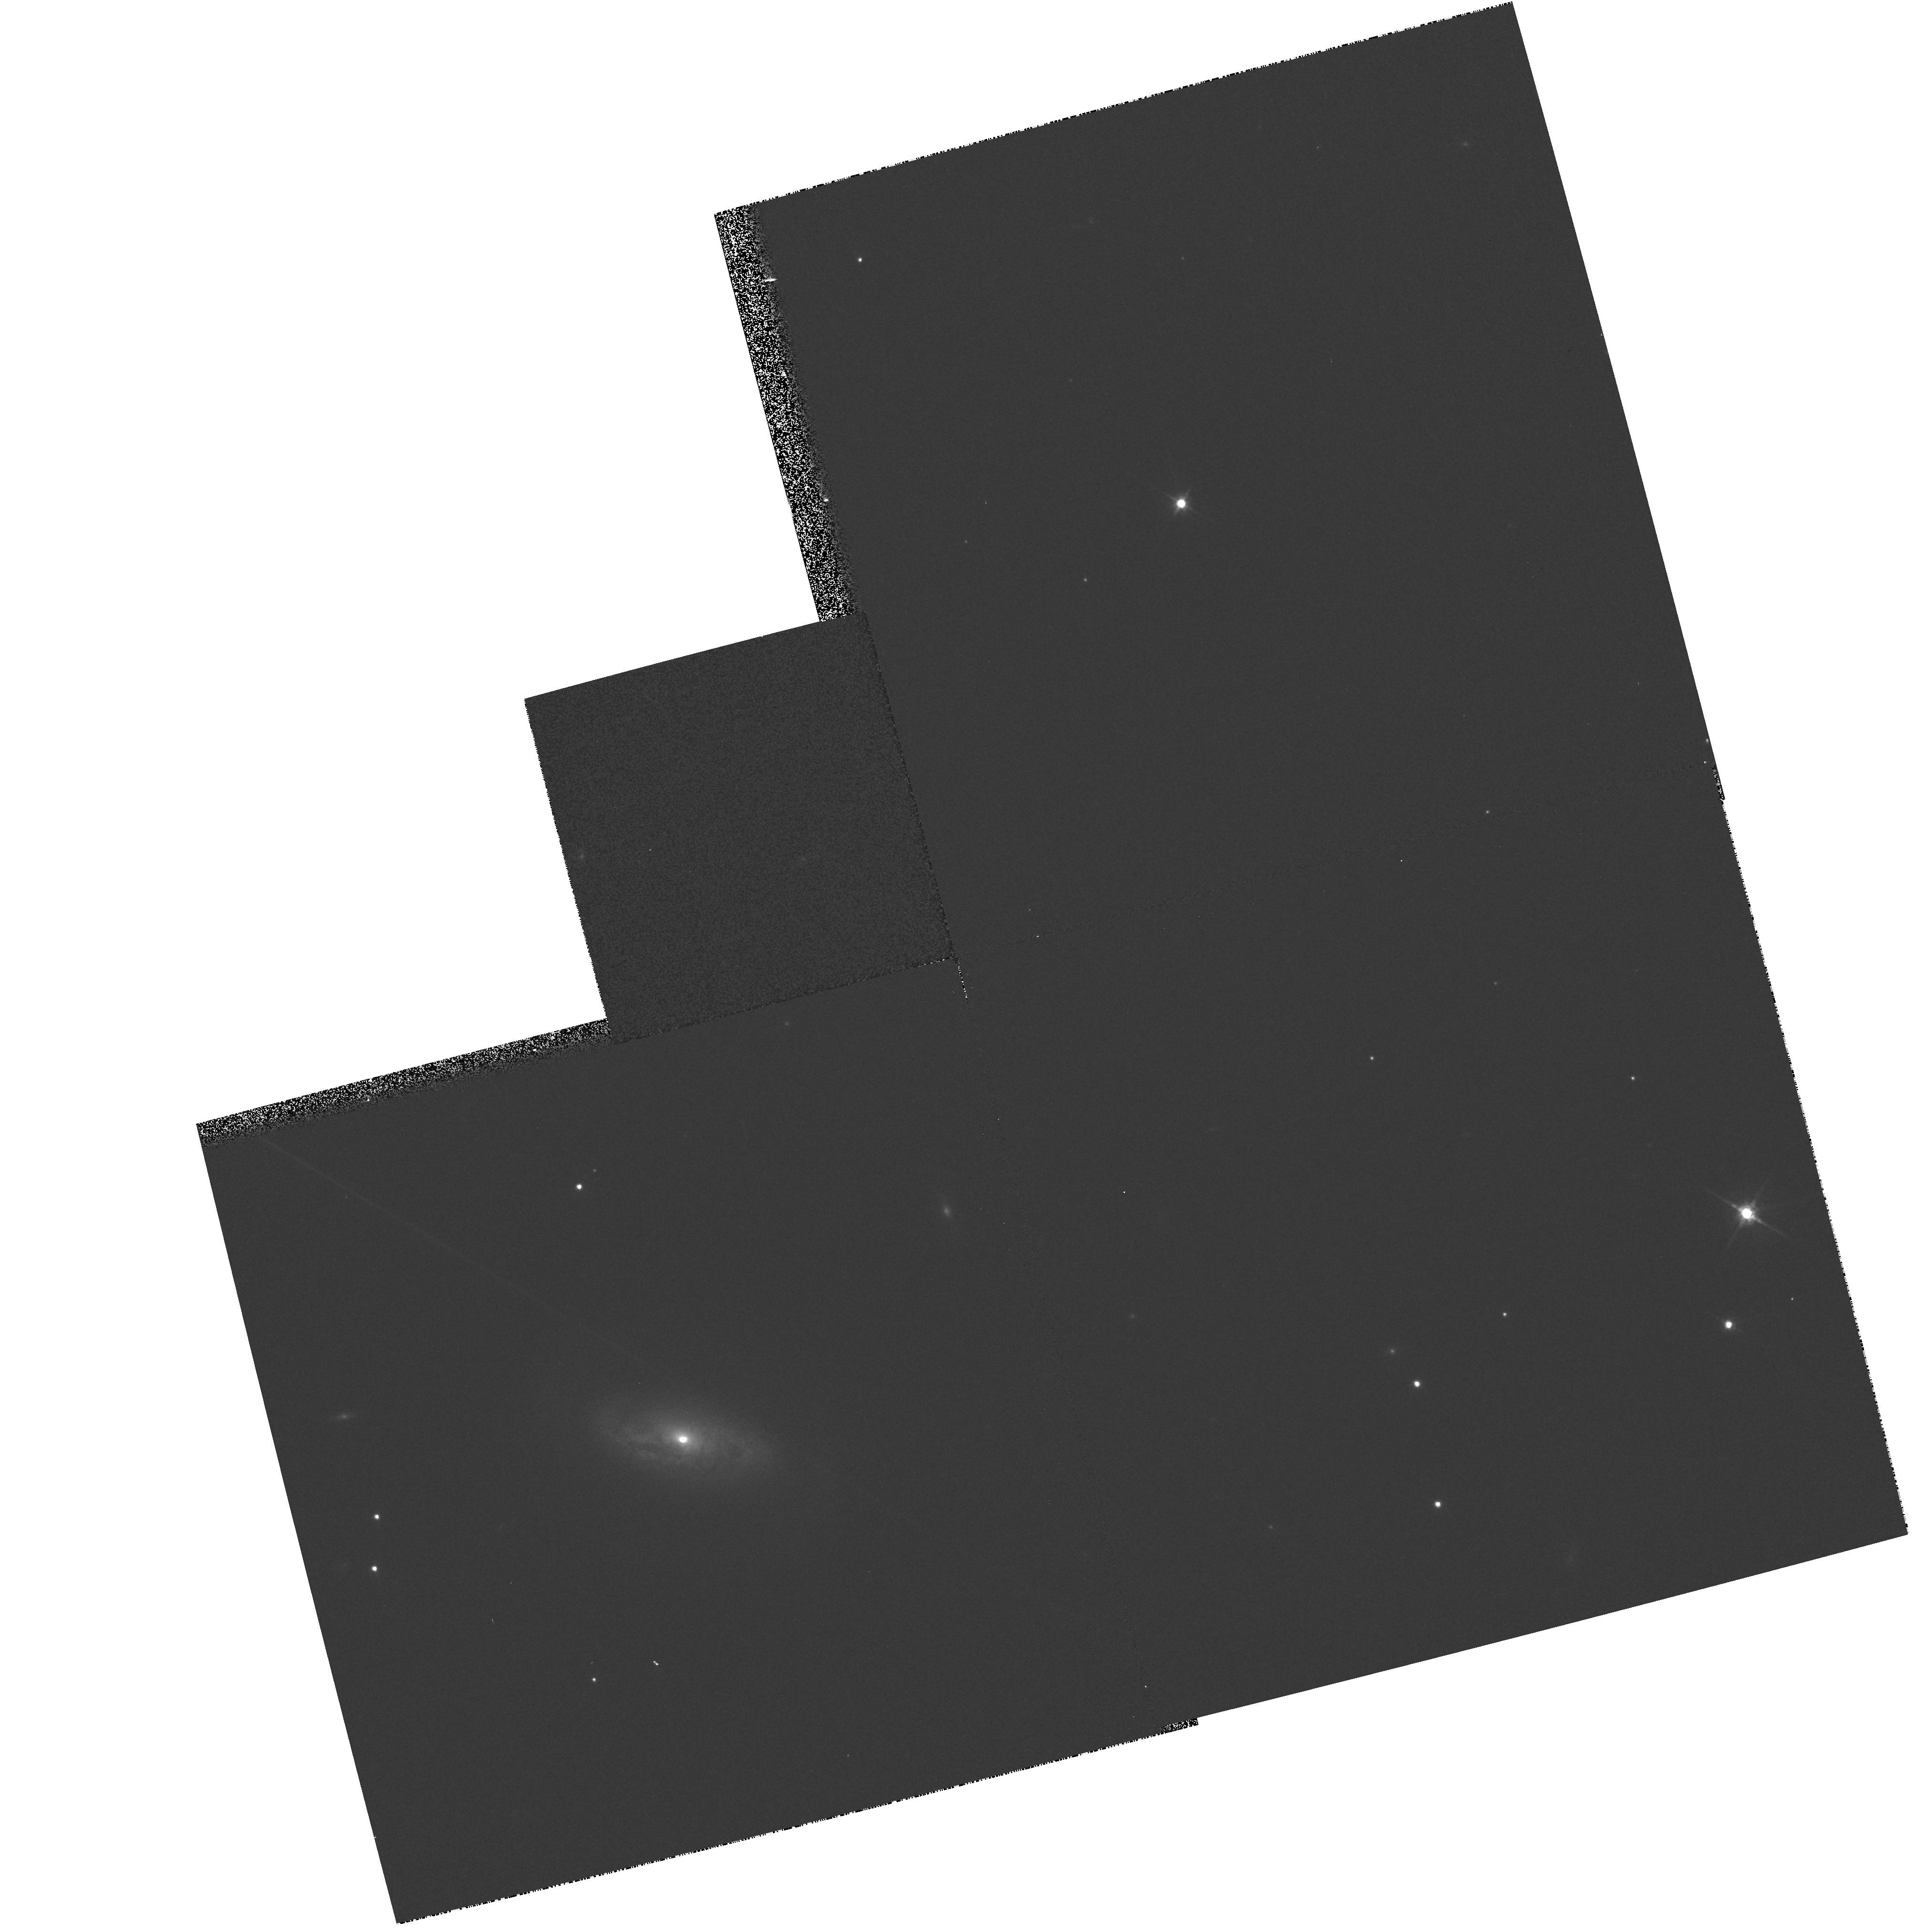
Target: NGC449. Instrument: WFPC2/PC. Filter: F814W. Exposure: 2 min. Observation ID: hst_7278_06_wfpc2_pc_f814w_u54v06

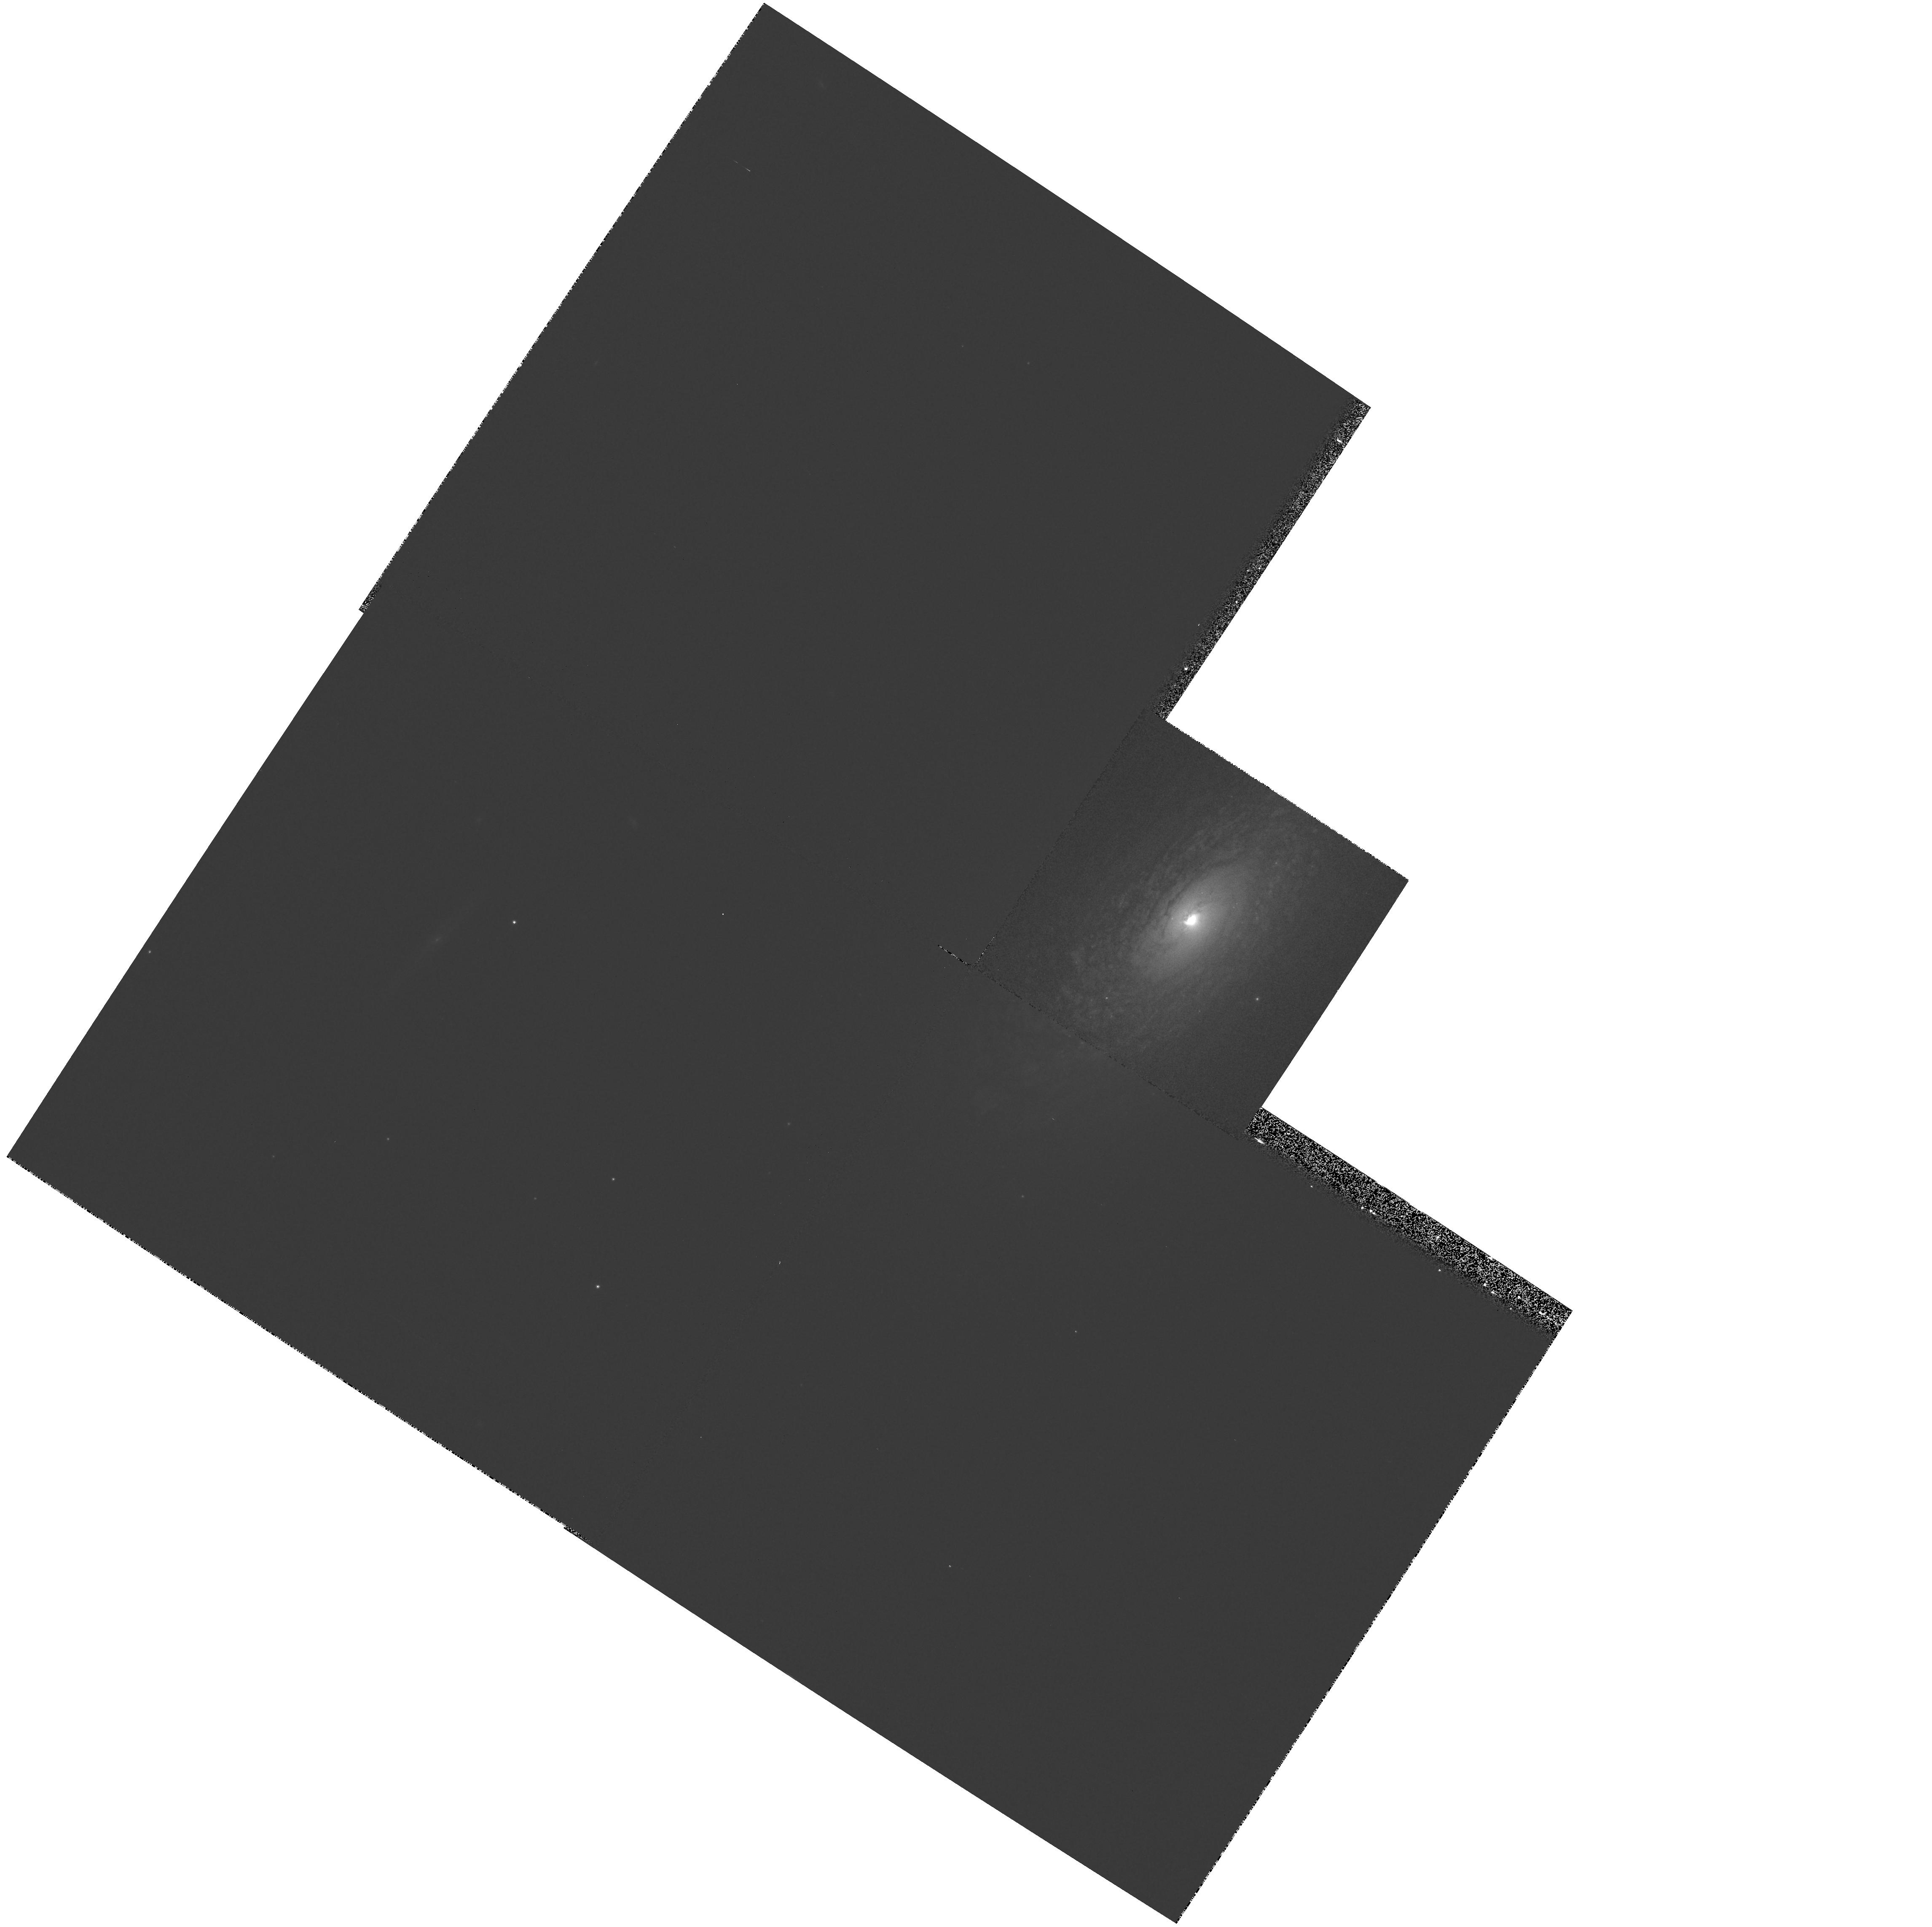
Target: NGC2639. Instrument: WFPC2/PC. Filter: F547M. Exposure: 5 min. Observation ID: hst_7278_02_wfpc2_pc_f547m_u54v02

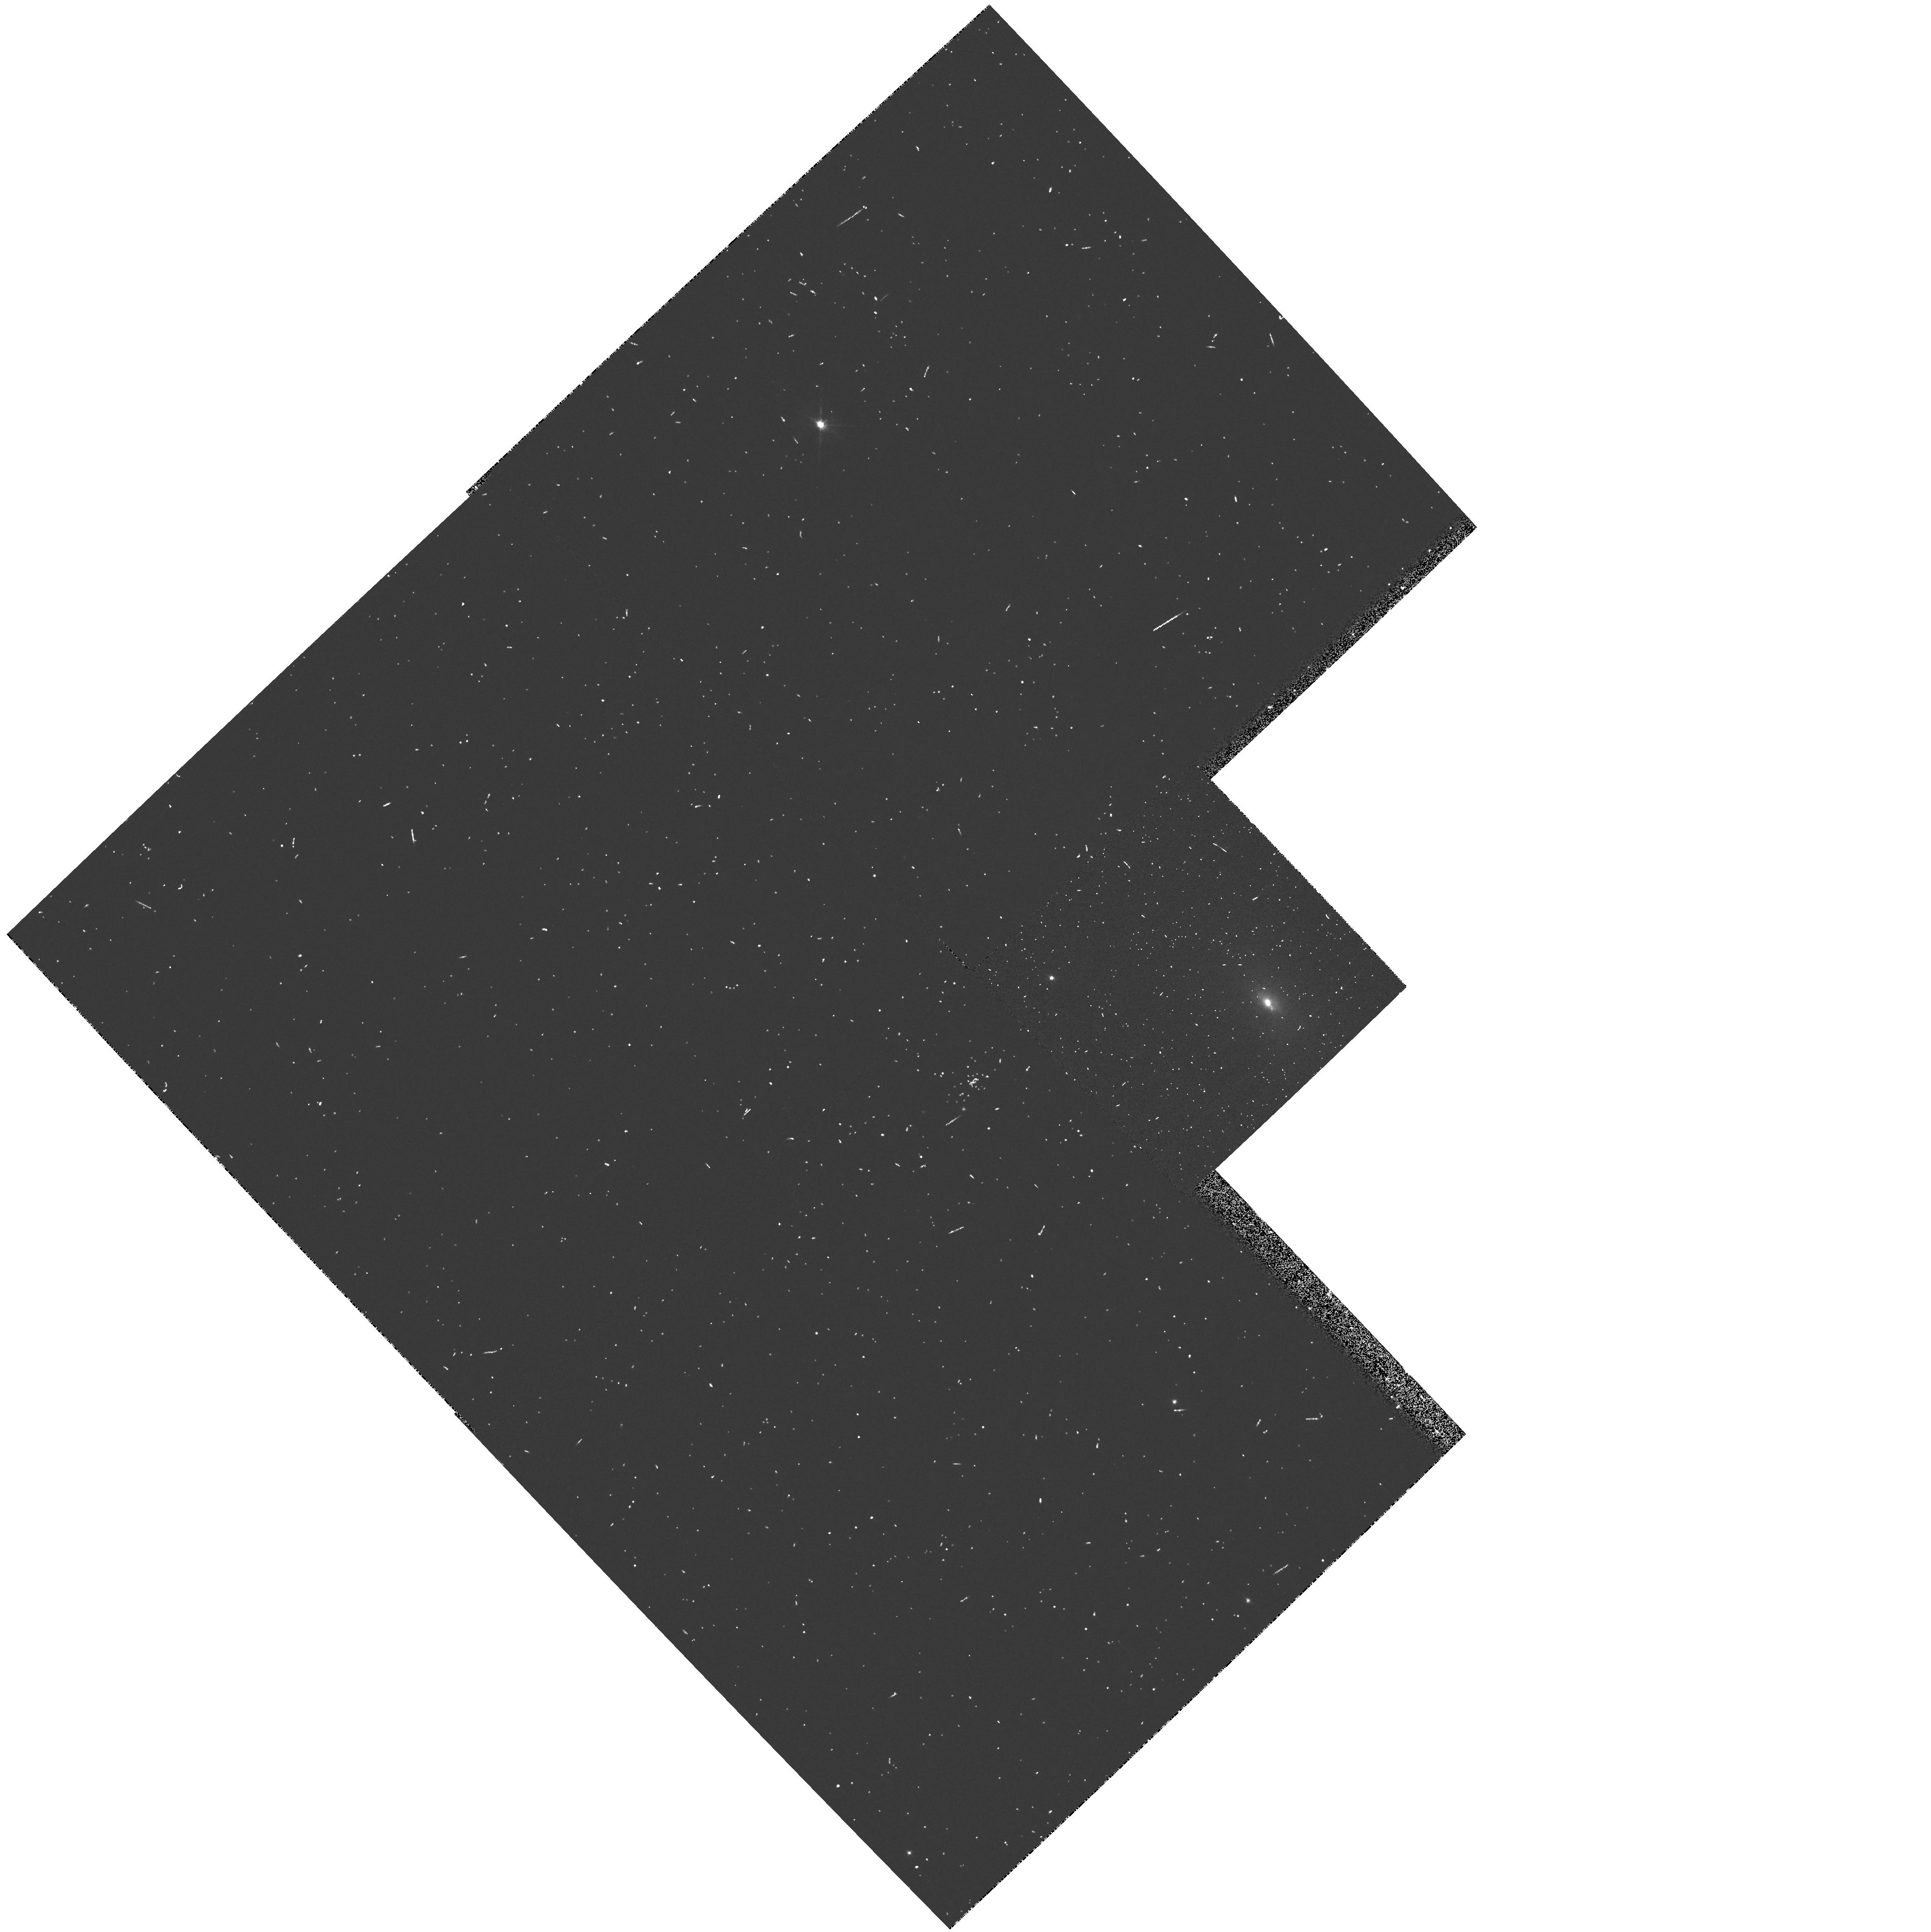
Target: IC2560. Instrument: WFPC2/PC. Filter: FR680P15. Exposure: 5 min. Observation ID: u54v0405r

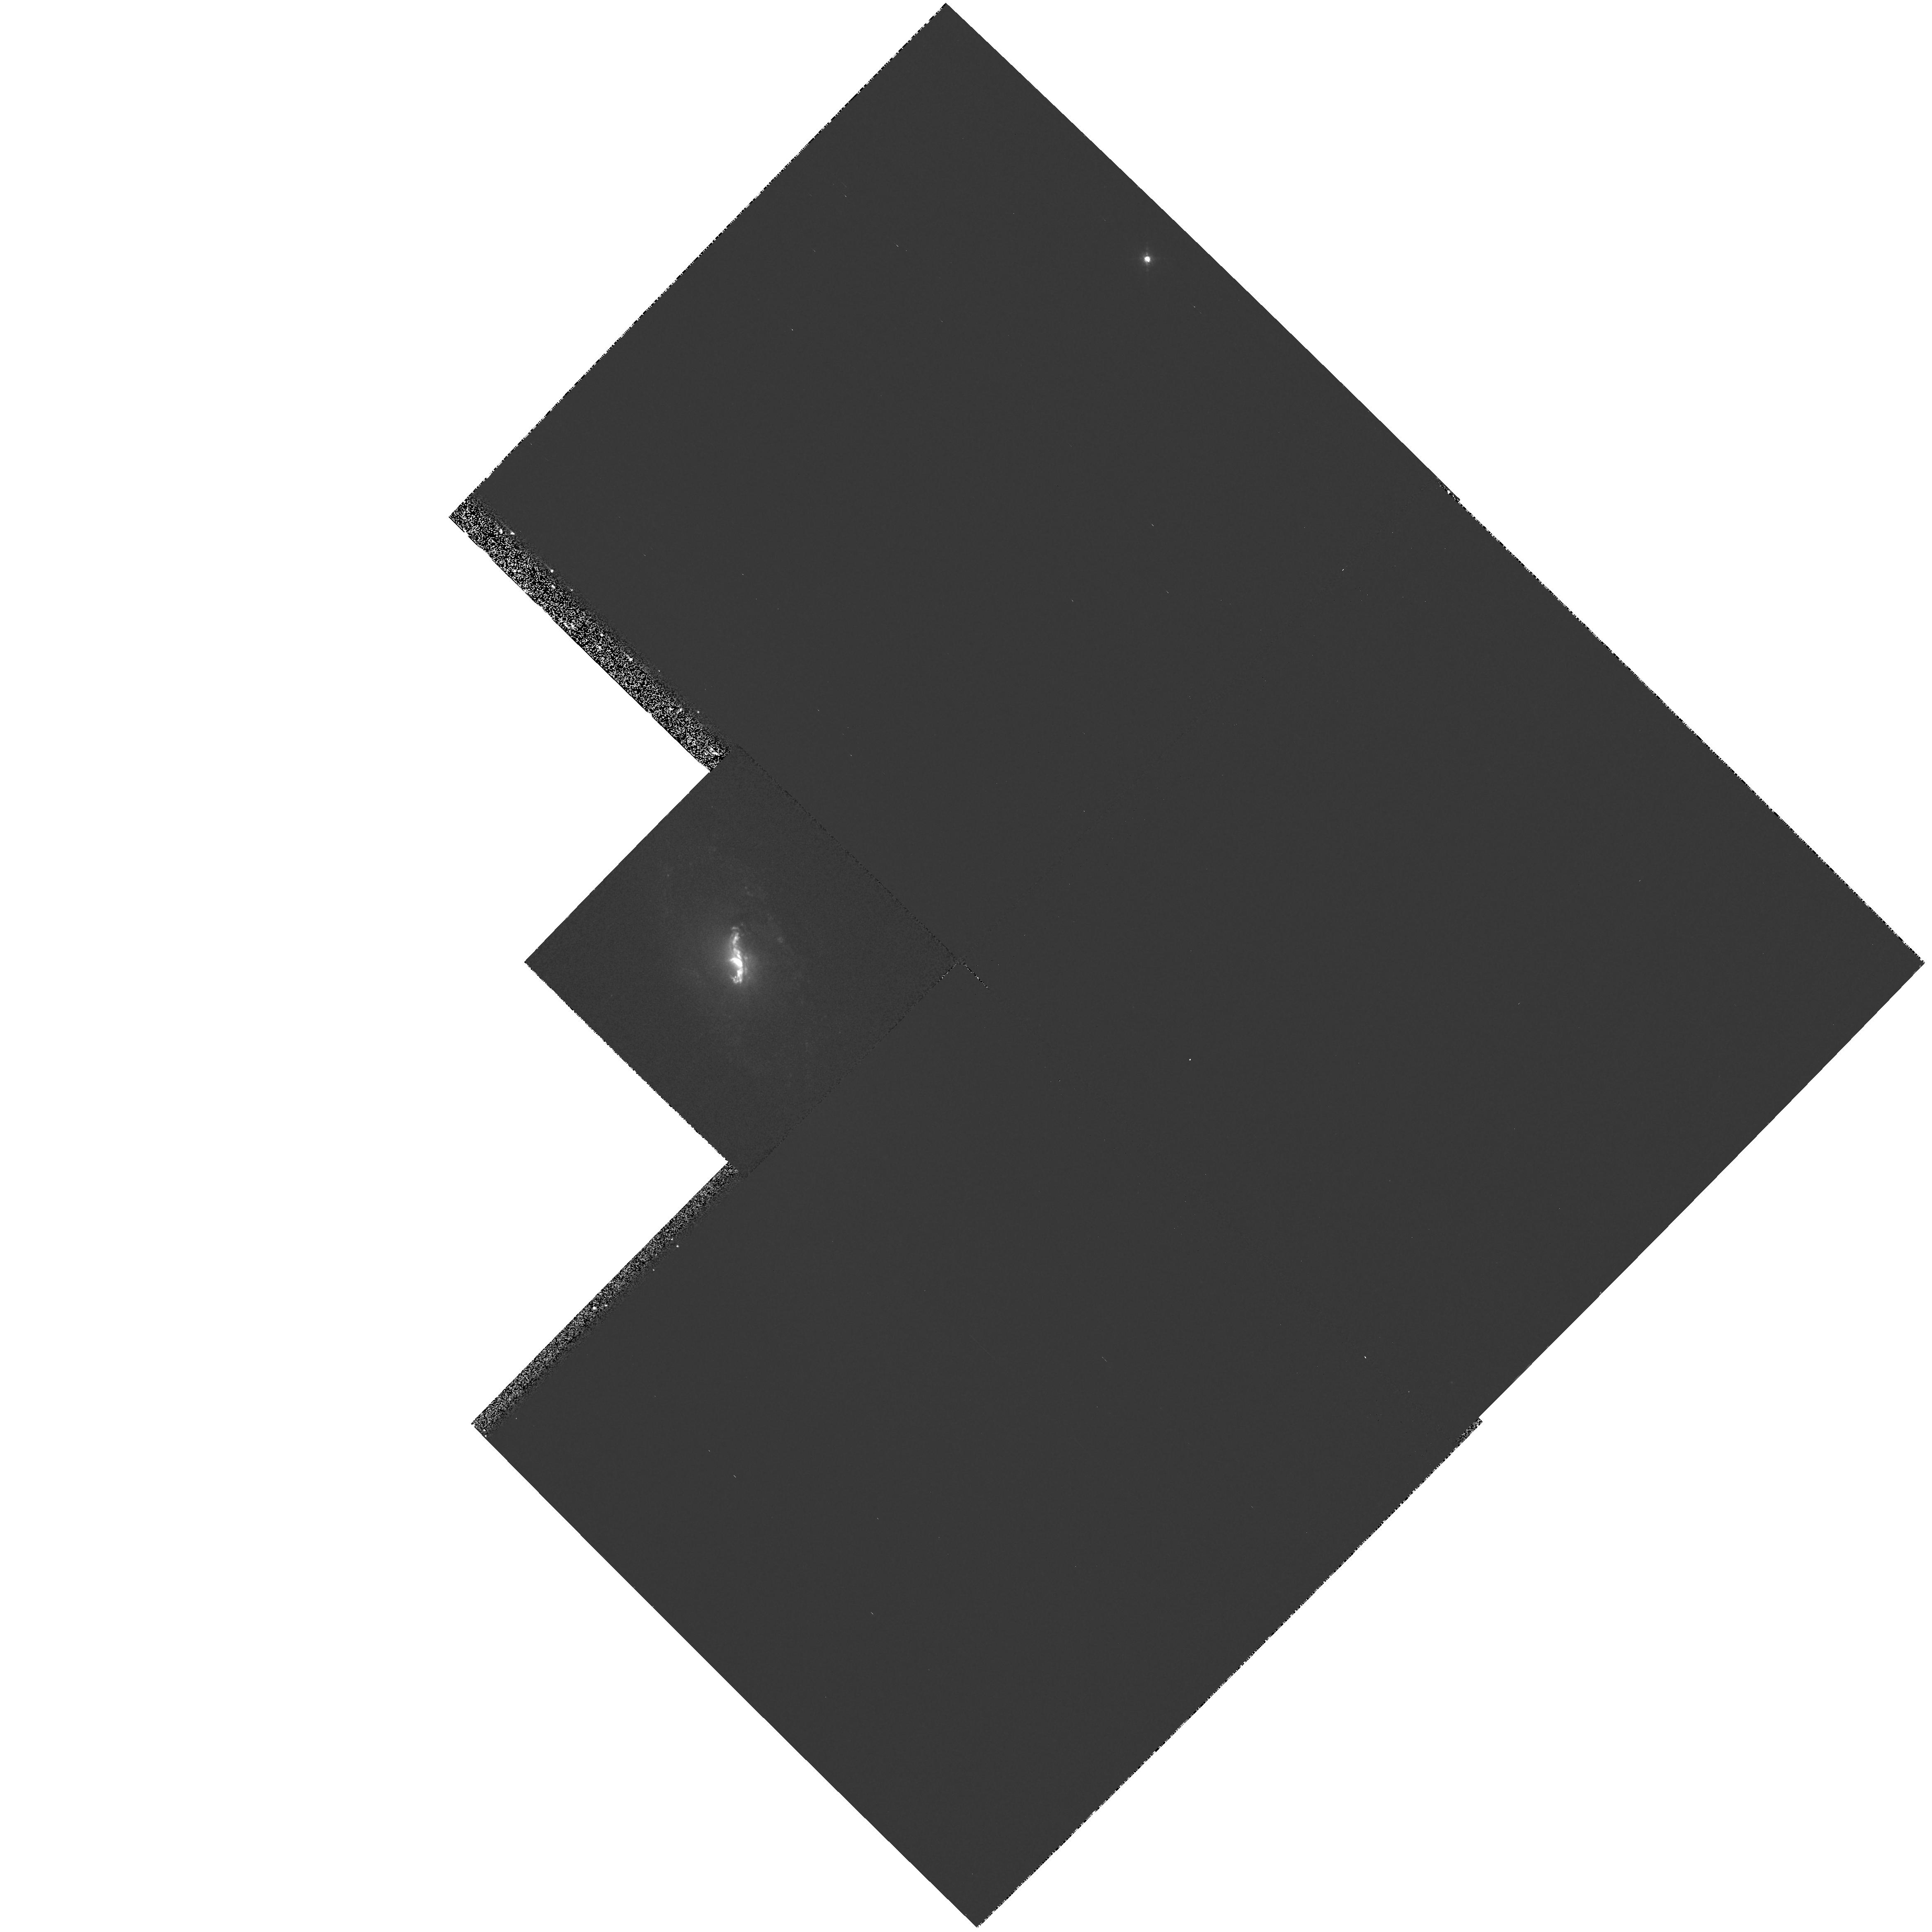
Target: NGC1386. Instrument: WFPC2/PC. Filter: F658N. Exposure: 20 min. Observation ID: hst_7278_01_wfpc2_pc_f658n_u54v01

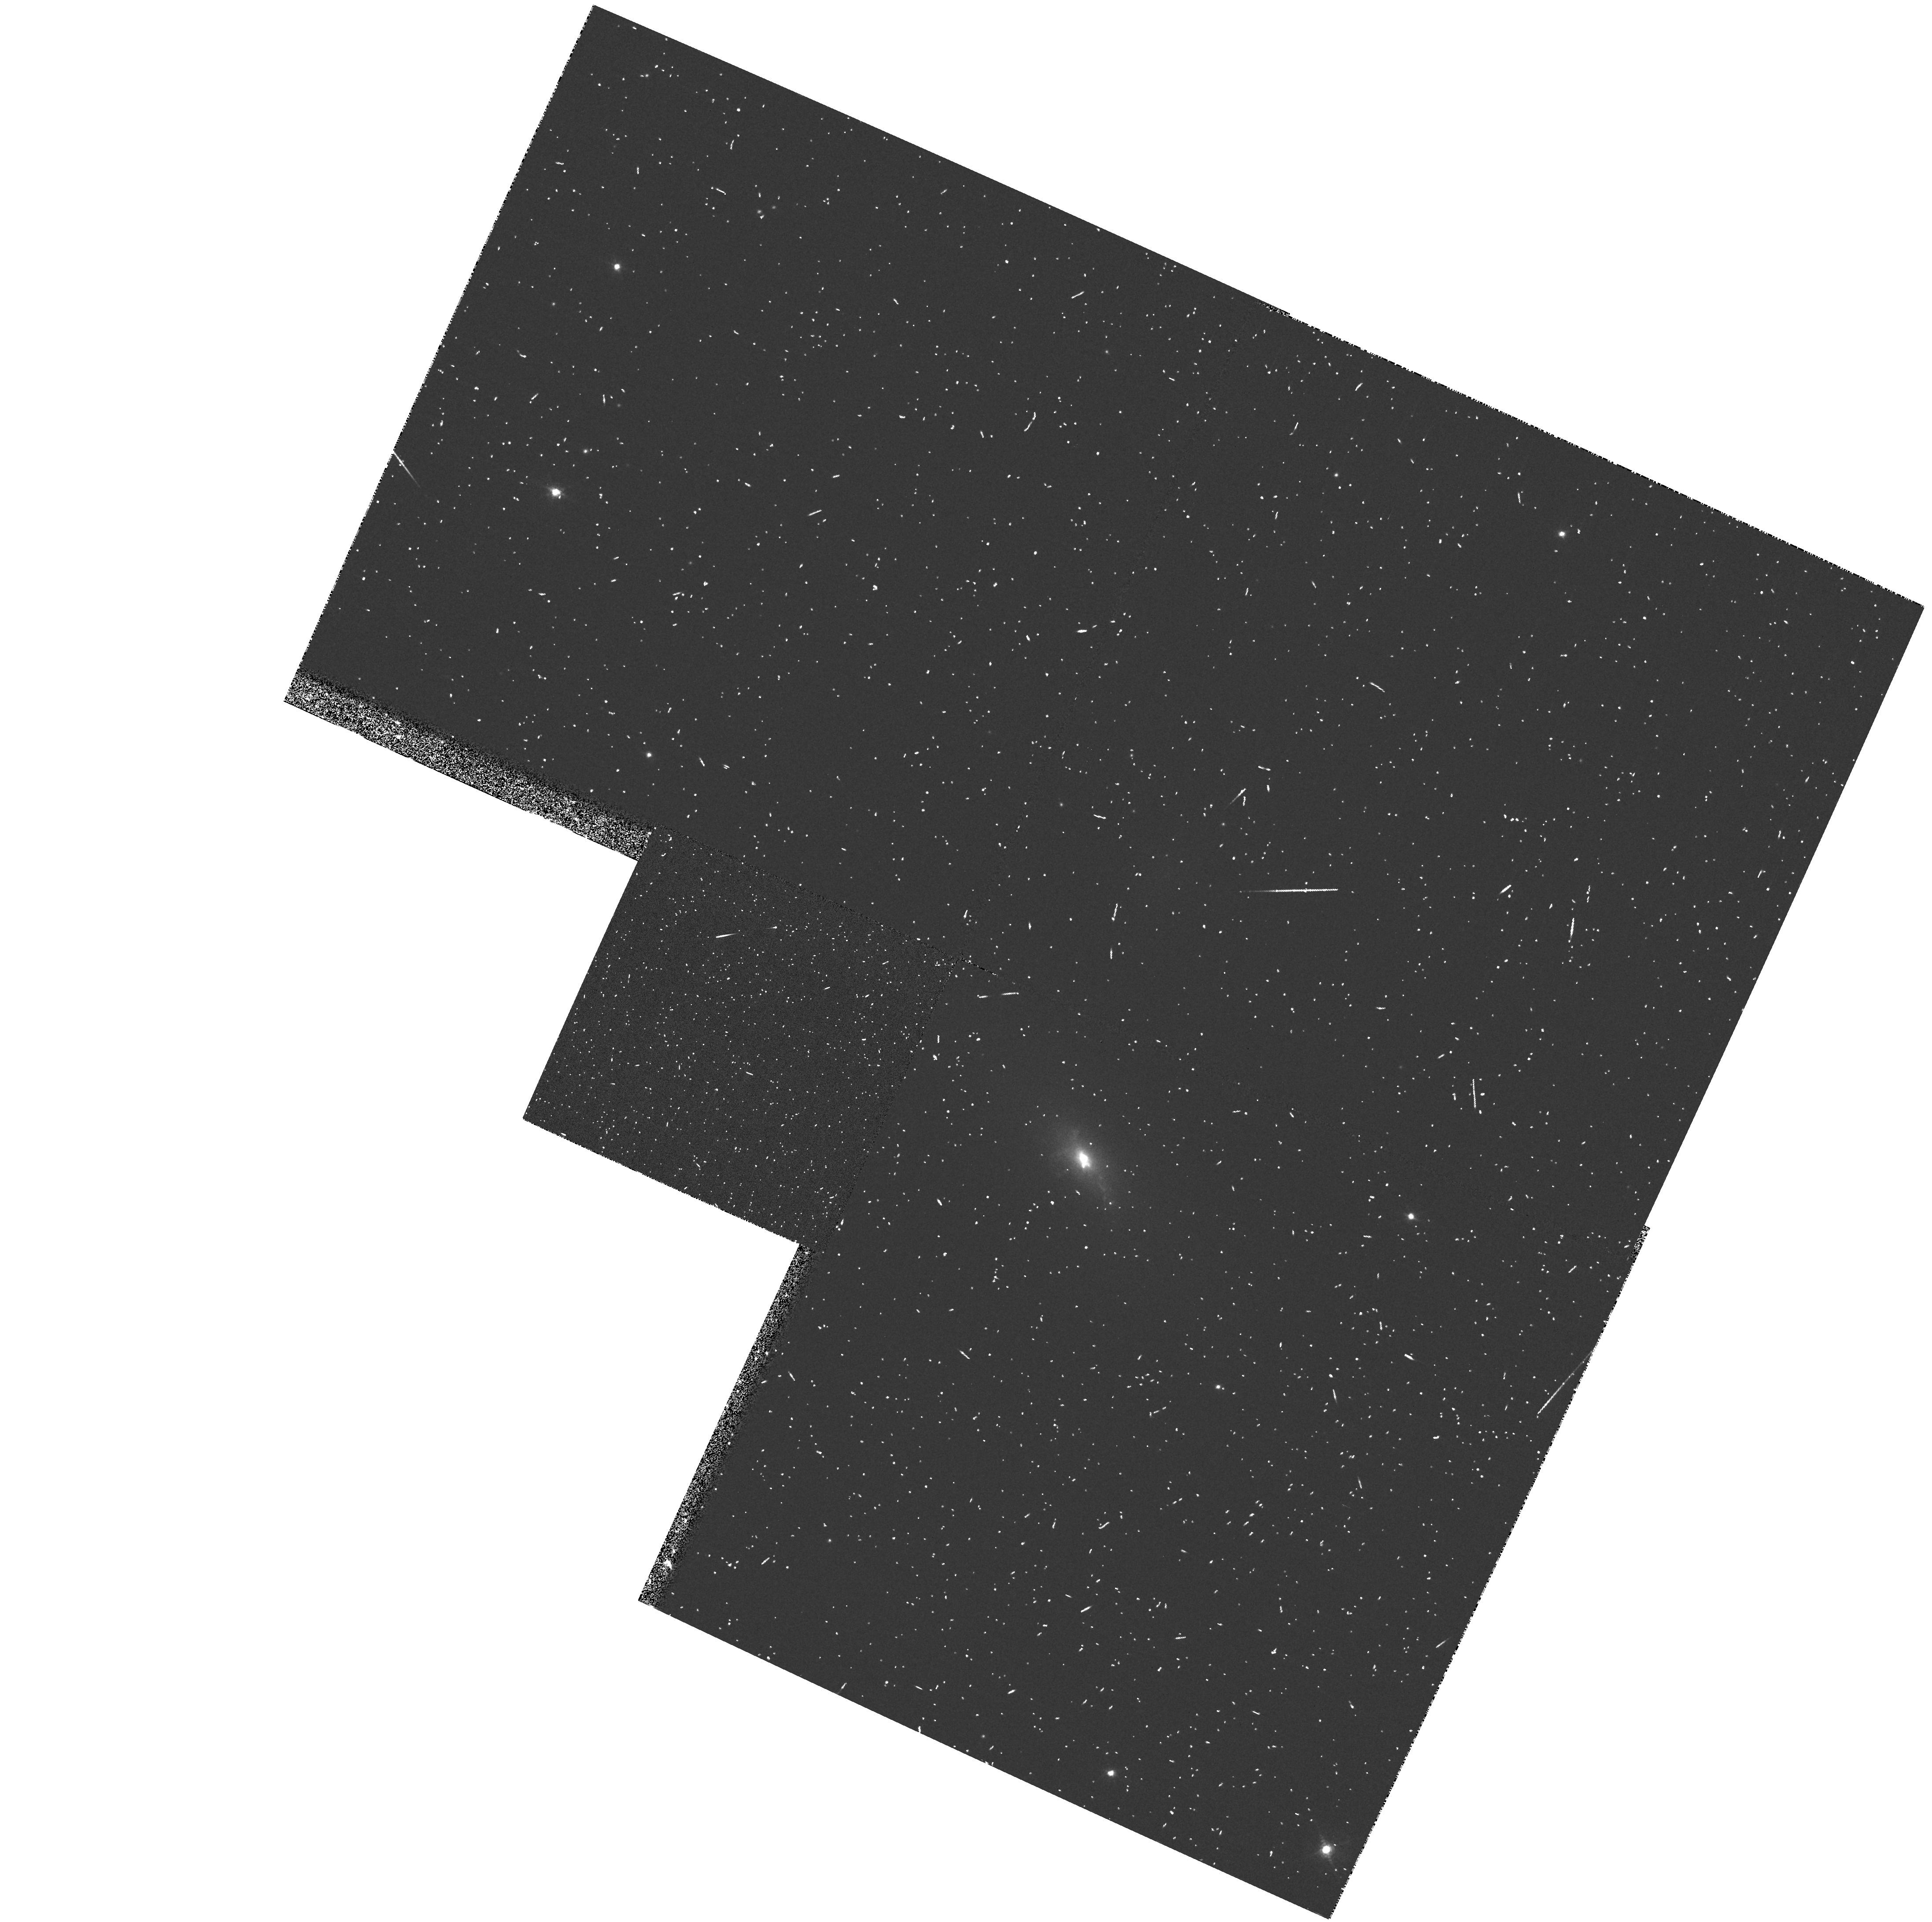
Target: IRAS18333-6528. Instrument: WFPC2/PC. Filter: FR680N. Exposure: 7 min. Observation ID: u54v0707r

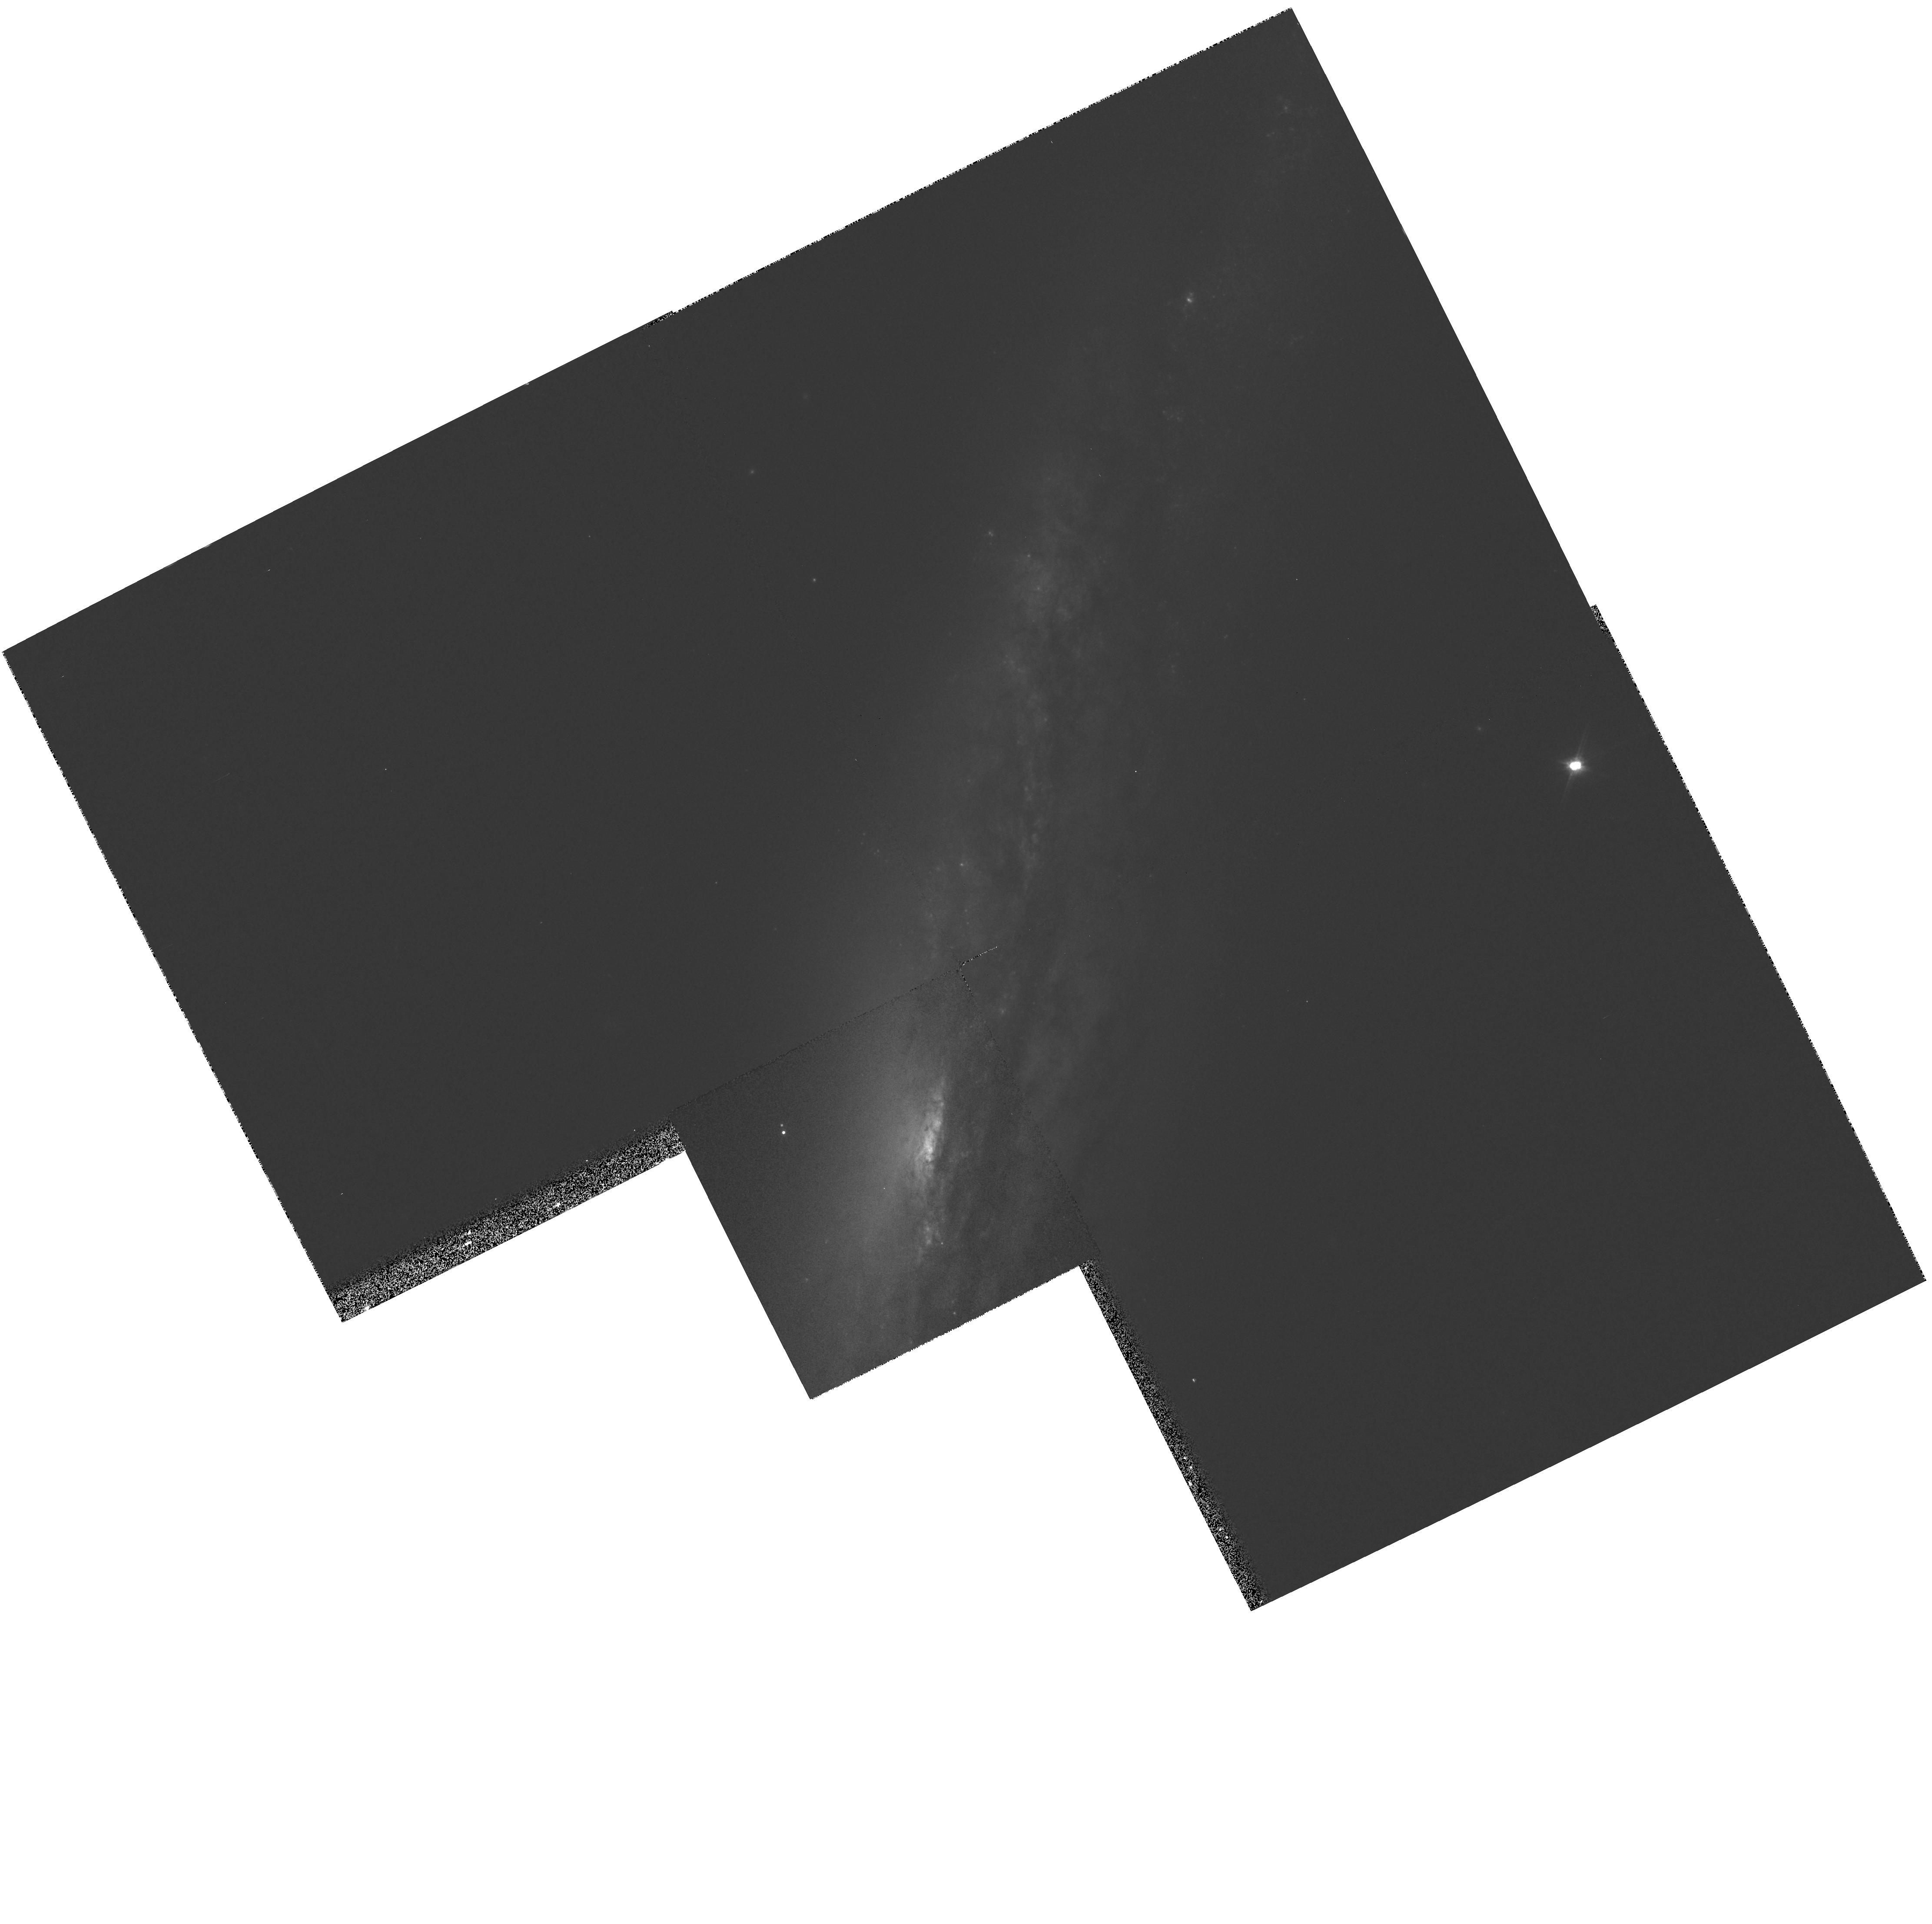
Target: NGC3079. Instrument: WFPC2/PC. Filter: F814W. Exposure: 2 min. Observation ID: hst_7278_03_wfpc2_pc_f814w_u54v03

The connection between the obscuring torus and masing disk  in H_2O Megamasers (PI: Falcke, Heino)

Using narrow and broad-band filters we intend to investigate the connection between the molecular torus and the emission line gas in a complete sample of H_2O megamasers. The strong maser emission found in those galaxies is apparently due to amplification of seed photons in a molecular disk or torus surrounding an AGN which is seen edge on (e.g. as in NGC 4258). If so, shadowing of the nuclear continuum emission by the same torus should lead to an elongated, bipolar emission line region along the rotation axis. In a just completed HST survey of Seyfert galaxies we detected such emission-line regions in a large fraction of galaxies, and this cone of ionized gas is the only direct tracer of the molecular torus at larger scales. In addition we propose to take continuum images to obtain color maps of the nuclei and identify nuclear dust-lanes, which could be linked to the nuclear tori. By comparing the orientations of ionized gas, molecular disk (as probed e.g. by VLBI), nuclear dust lanes and galaxy disk, we hope to prove or disprove the idea that the H_2O megamaser- phenomenon is an orientation effect where the maser sources are co-planar with the obscuring torus and a large scale molecular accretion disk. The images will also help to detect new emission line jets as seen for example in NGC 4258. Moreover, using the continuum images, we want to distinguish between physical mechanisms like bars, mergers or large scale accretion disks that might have lead to the formation of the nuclear masing disk.